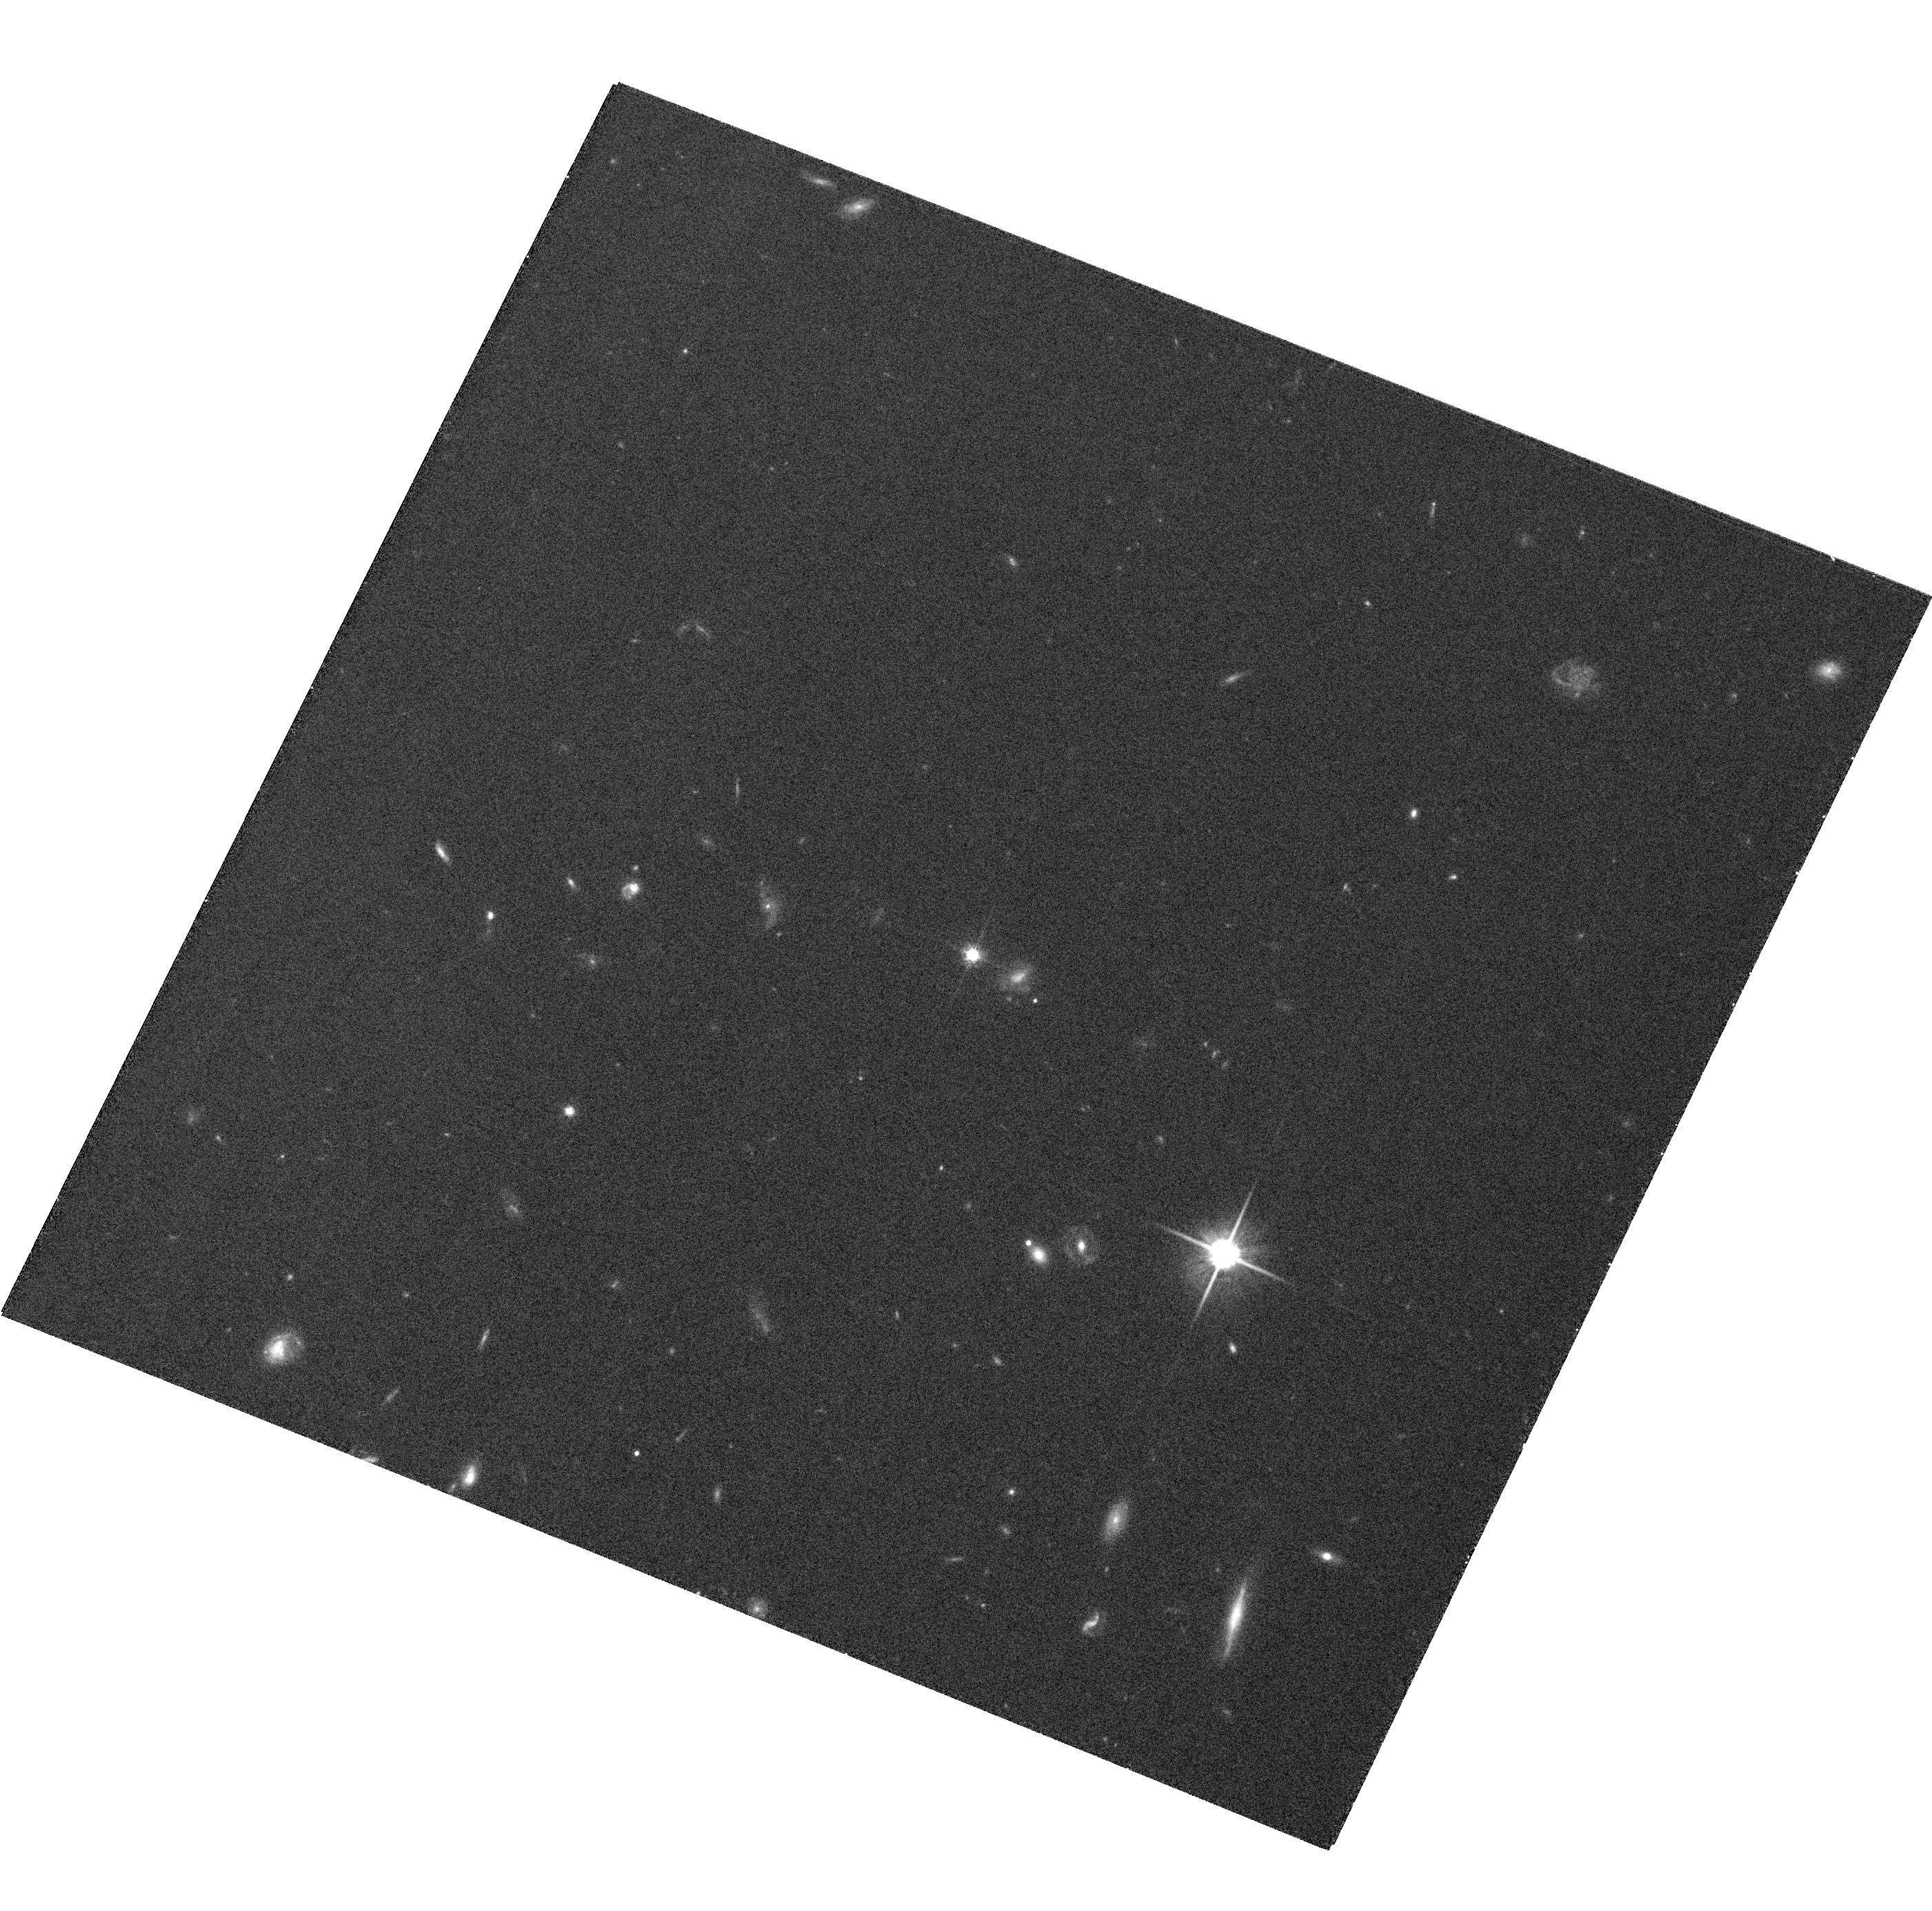
Target: SDSSJ091759.5+672238. Instrument: ACS/WFC. Filter: F814W. Exposure: 23 min. Observation ID: hst_10824_05_acs_wfc_f814w_j9o205

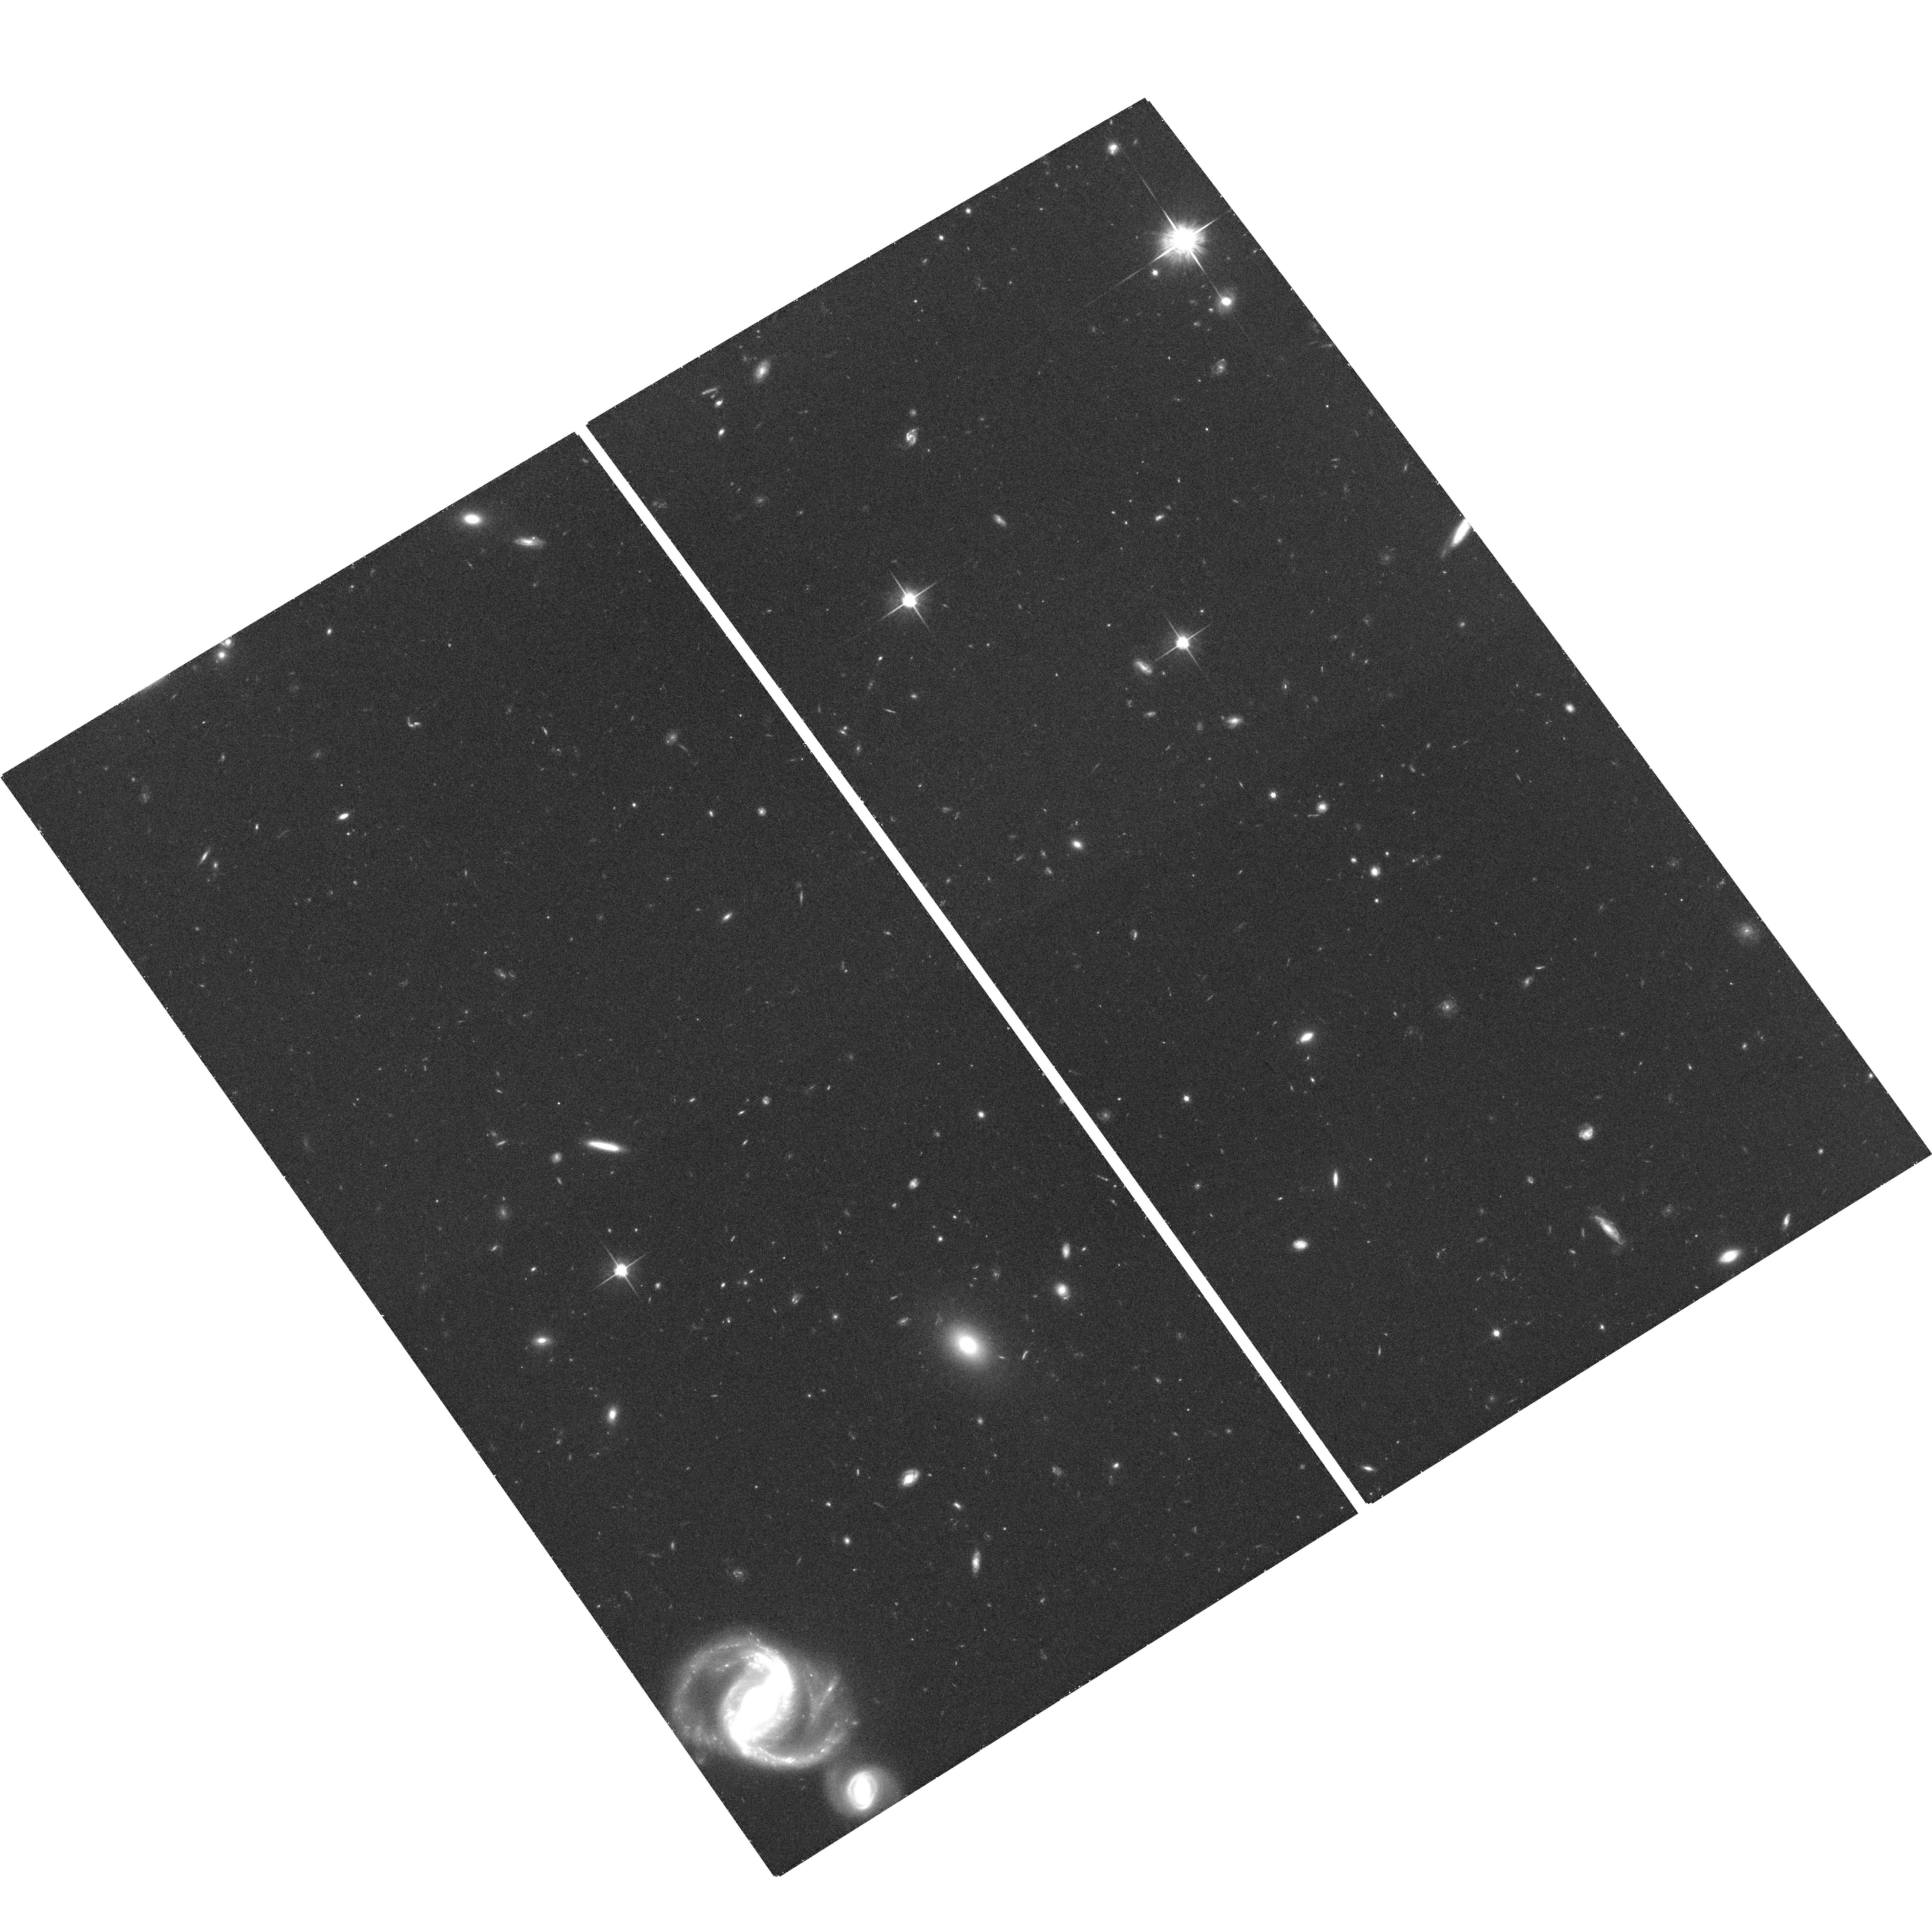
Target: SDSSJ093320.86+441705.4. Instrument: ACS/WFC. Filter: F814W. Exposure: 35 min. Observation ID: hst_10824_02_acs_wfc_f814w_j9o202

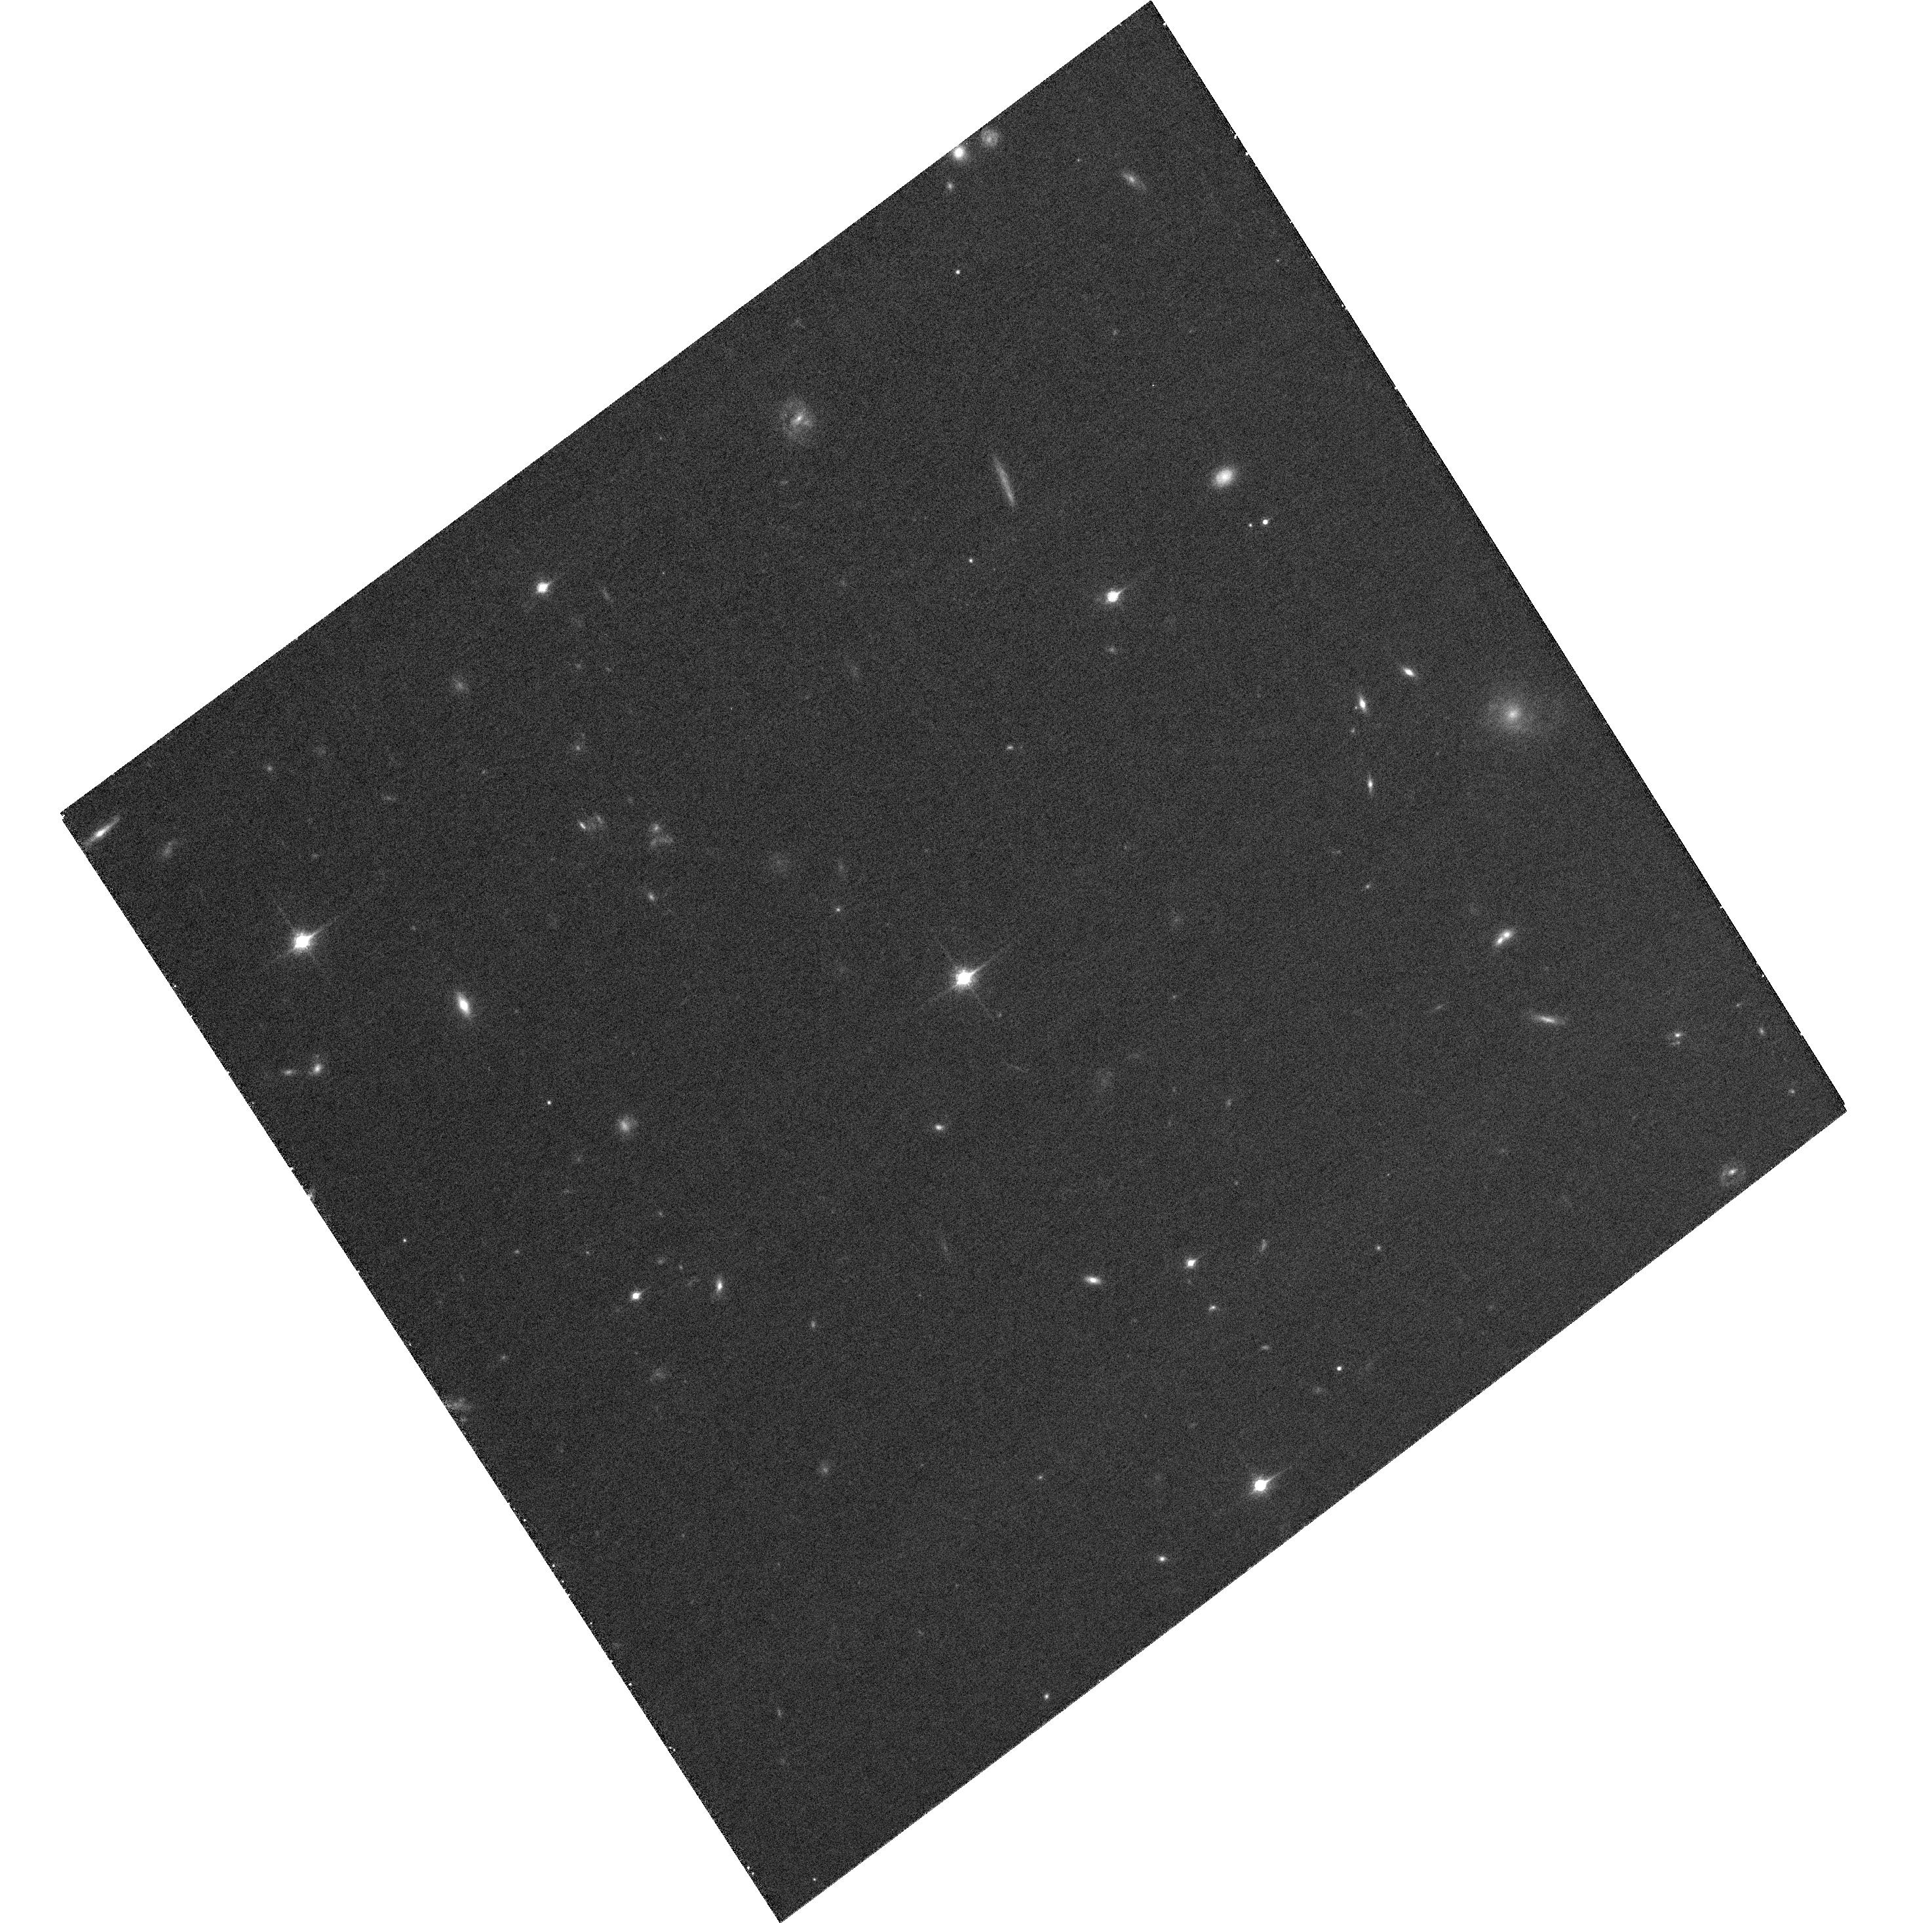
Target: HE0437-5439. Instrument: ACS/WFC. Filter: F850LP. Exposure: 26 min. Observation ID: hst_10824_03_acs_wfc_f850lp_j9o203

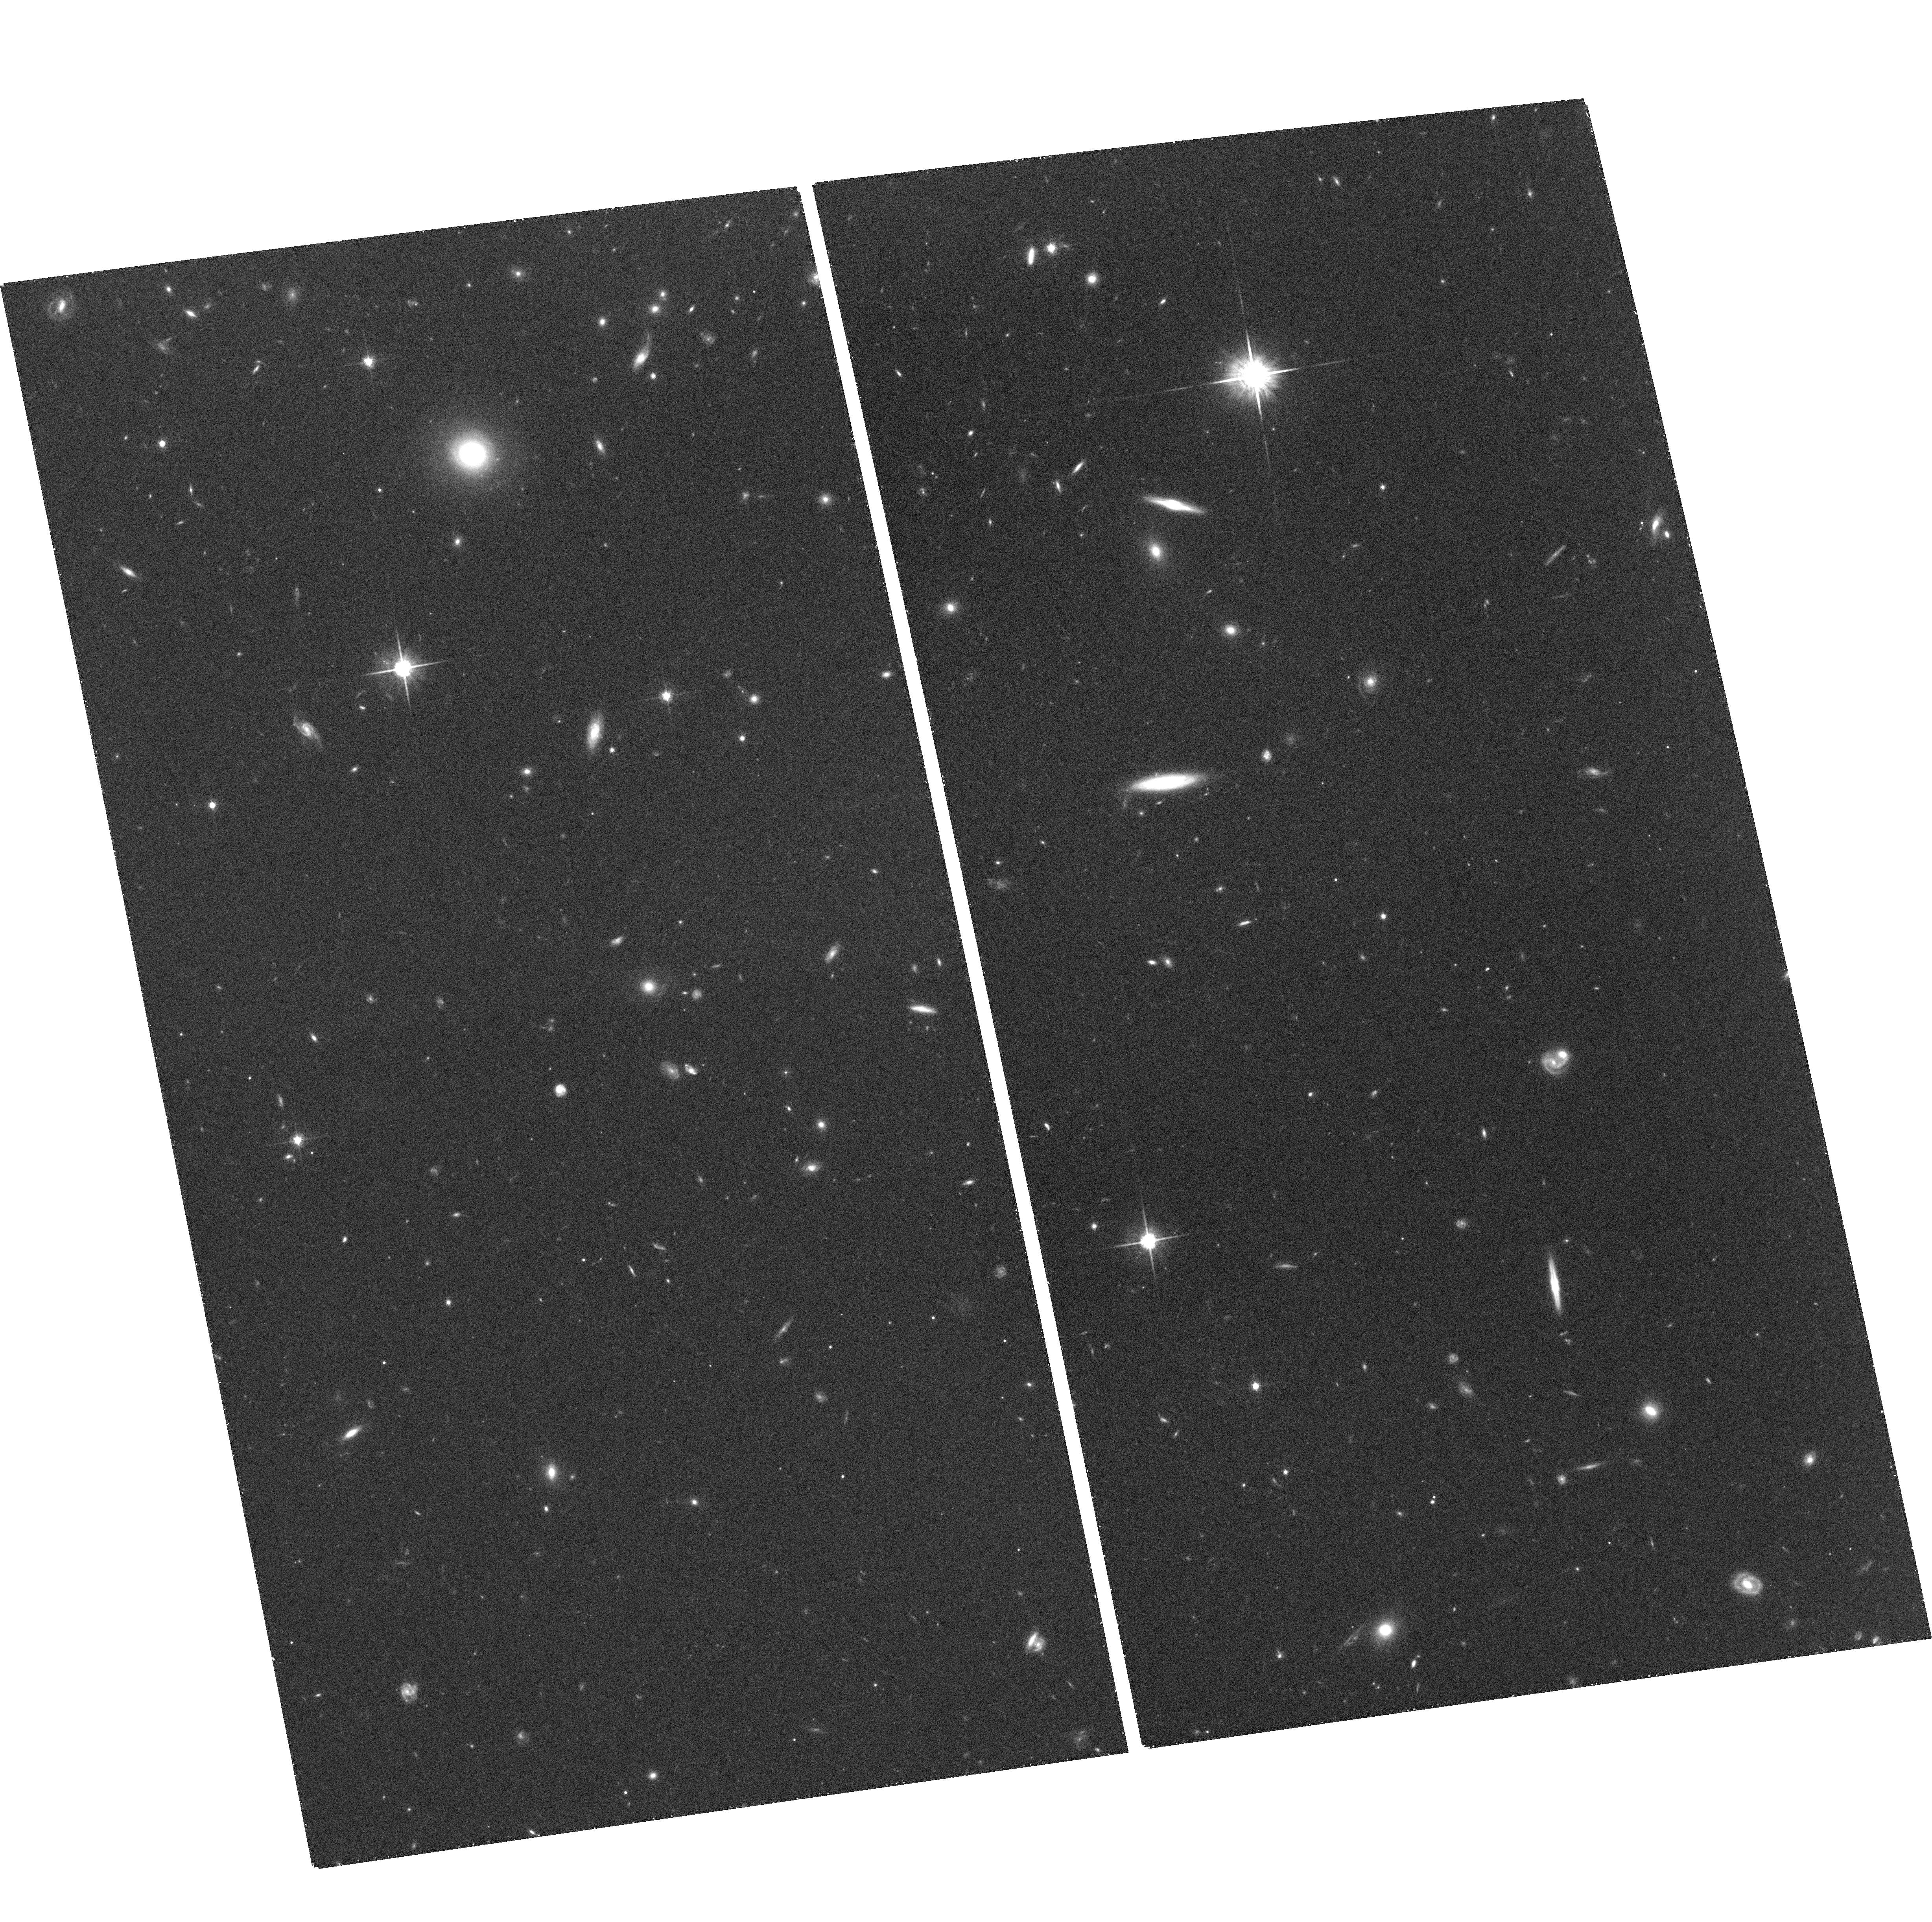
Target: SDSSJ090745.0+024507. Instrument: ACS/WFC. Filter: F814W. Exposure: 35 min. Observation ID: hst_10824_01_acs_wfc_f814w_j9o201

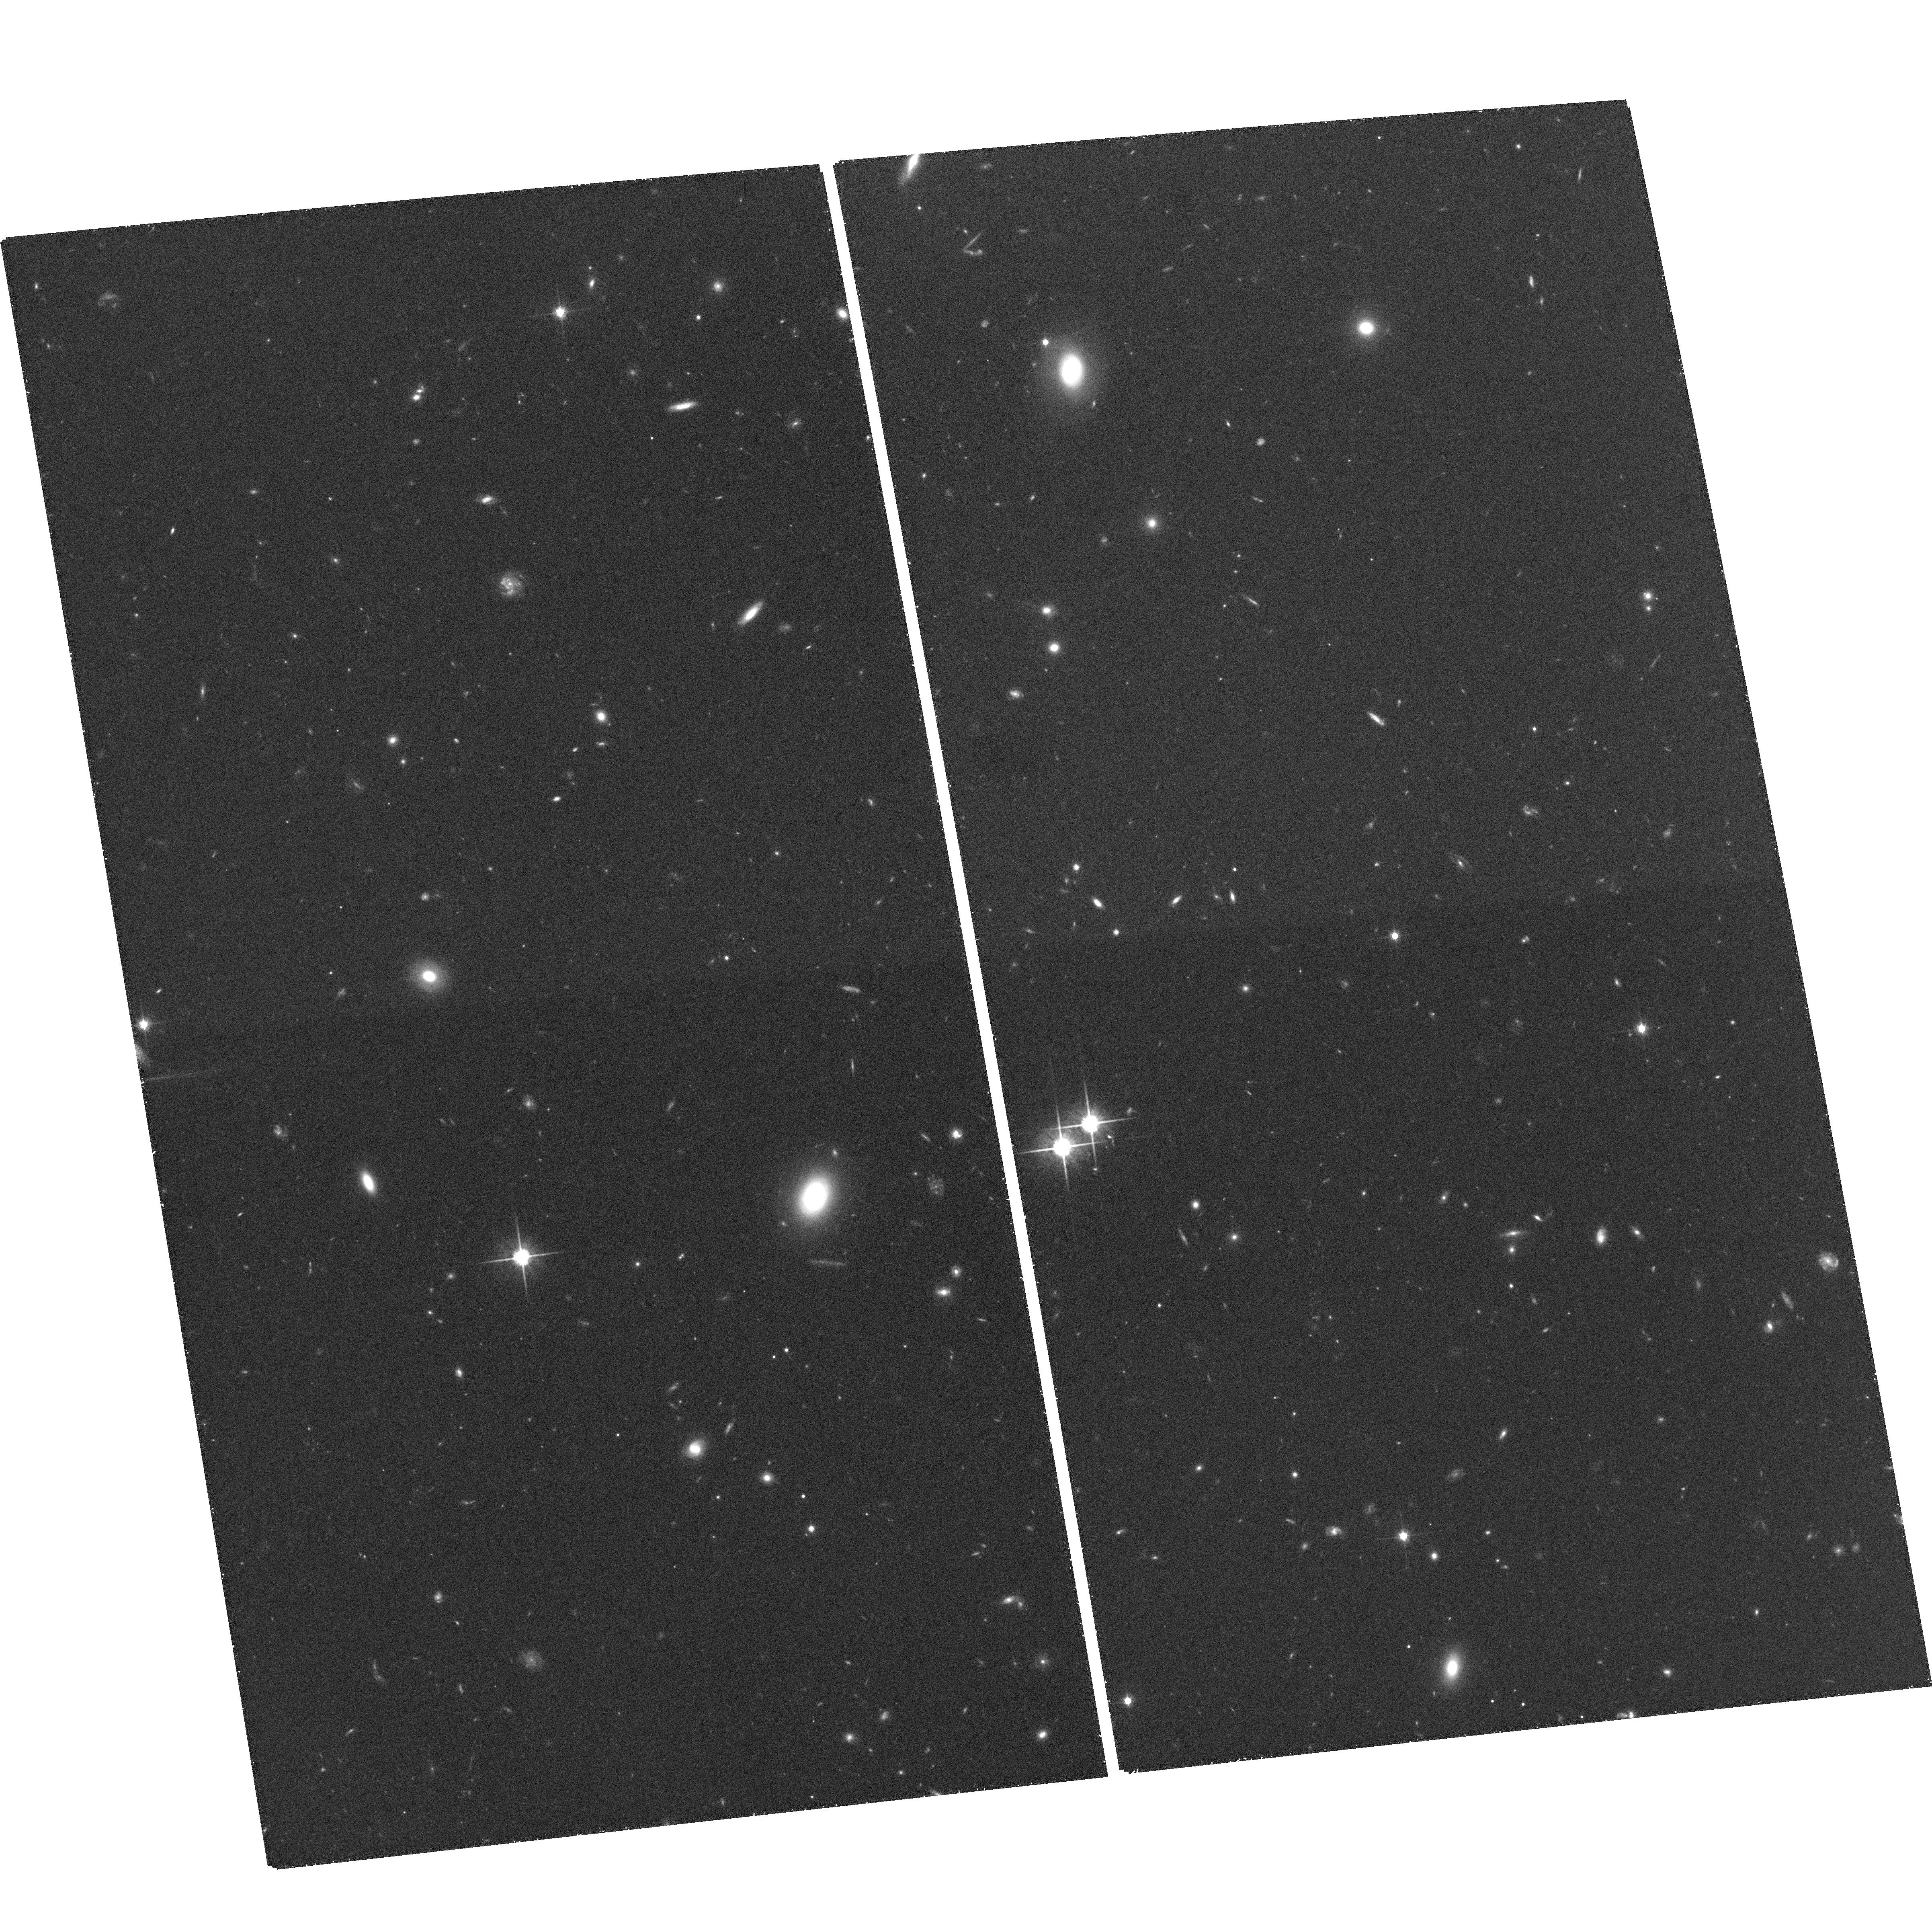
Target: SDSSJ091301.0+305120. Instrument: ACS/WFC. Filter: F814W. Exposure: 32 min. Observation ID: hst_10824_54_acs_wfc_f814w_j9o254

Measuring the Shape and Orientation of the Galactic Dark-Matter Halo using Hypervelocity Stars (PI: Gnedin, Oleg Y.)

We propose to obtain high-resolution images of five hypervelocity stars in the Galactic halo in order to establish the first-epoch astrometric frame for them, as a part of a long-term program to measure precise proper motions. The origin of these recently discovered stars, all with positive radial velocities above 540 km/s, is consistent only with being ejected from the deep potential well of the massive black hole at the Galactic center. The deviations of their space motions from purely radial trajectories probe the departures from spherical symmetry of the Galactic potential, mainly due to the triaxiality of the dark-matter halo. Reconstructing the full three-dimensional space motion of the hypervelocity stars, through astrometric proper motions, provides a unique opportunity to measure the shape and orientation of the dark halo. The hypervelocity stars allow measurement of the potential up to 75 kpc from the center, independently of and at larger distances than are afforded by tidal streams of satellite galaxies such as the Sagittarius dSph galaxy. HVS3 may be associated with the LMC, rather then the Galactic center, and would therefore present a case for a supermassive black hole at the center of the LMC. We request one orbit with ACS/WFC for each of the five hypervelocity stars to establish their current positions relative to background galaxies. We will request a repeated observation of these stars in Cycle 17, which will conclusively measure the astrometric proper motions.